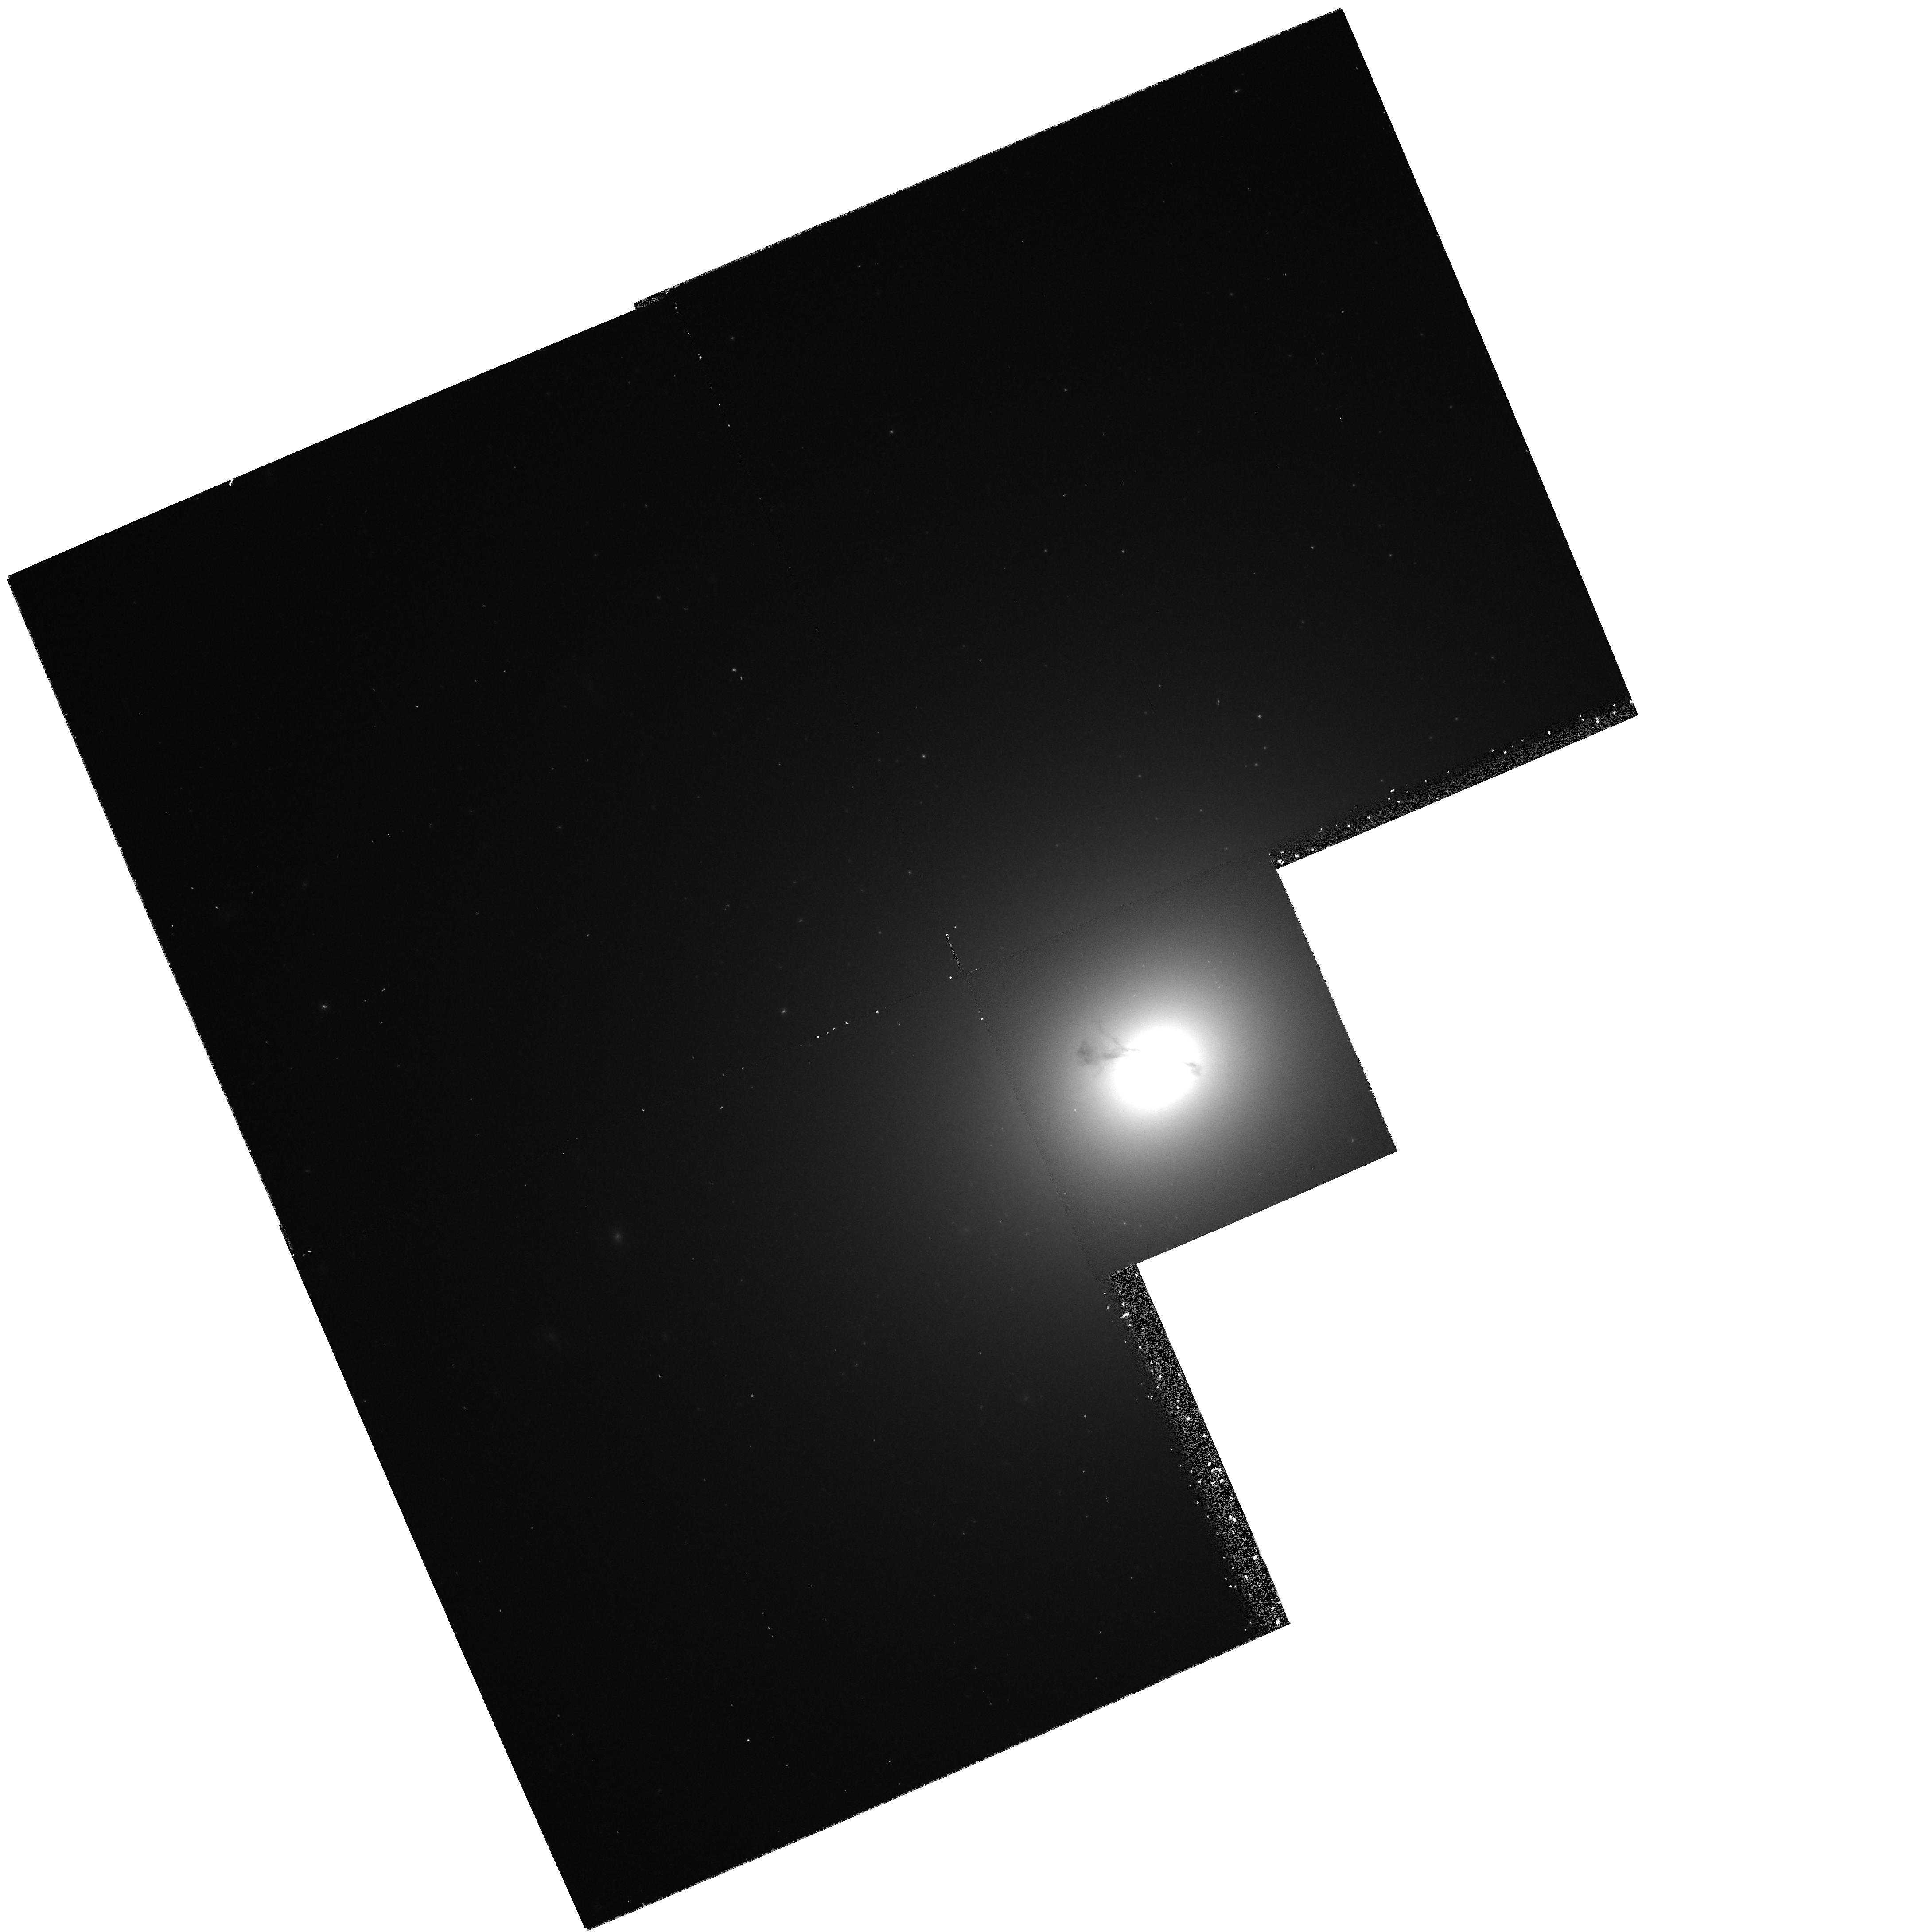
Target: NGC4374. Instrument: WFPC2/PC. Filter: F547M. Exposure: 20 min. Observation ID: hst_6094_01_wfpc2_pc_f547m_u34k01

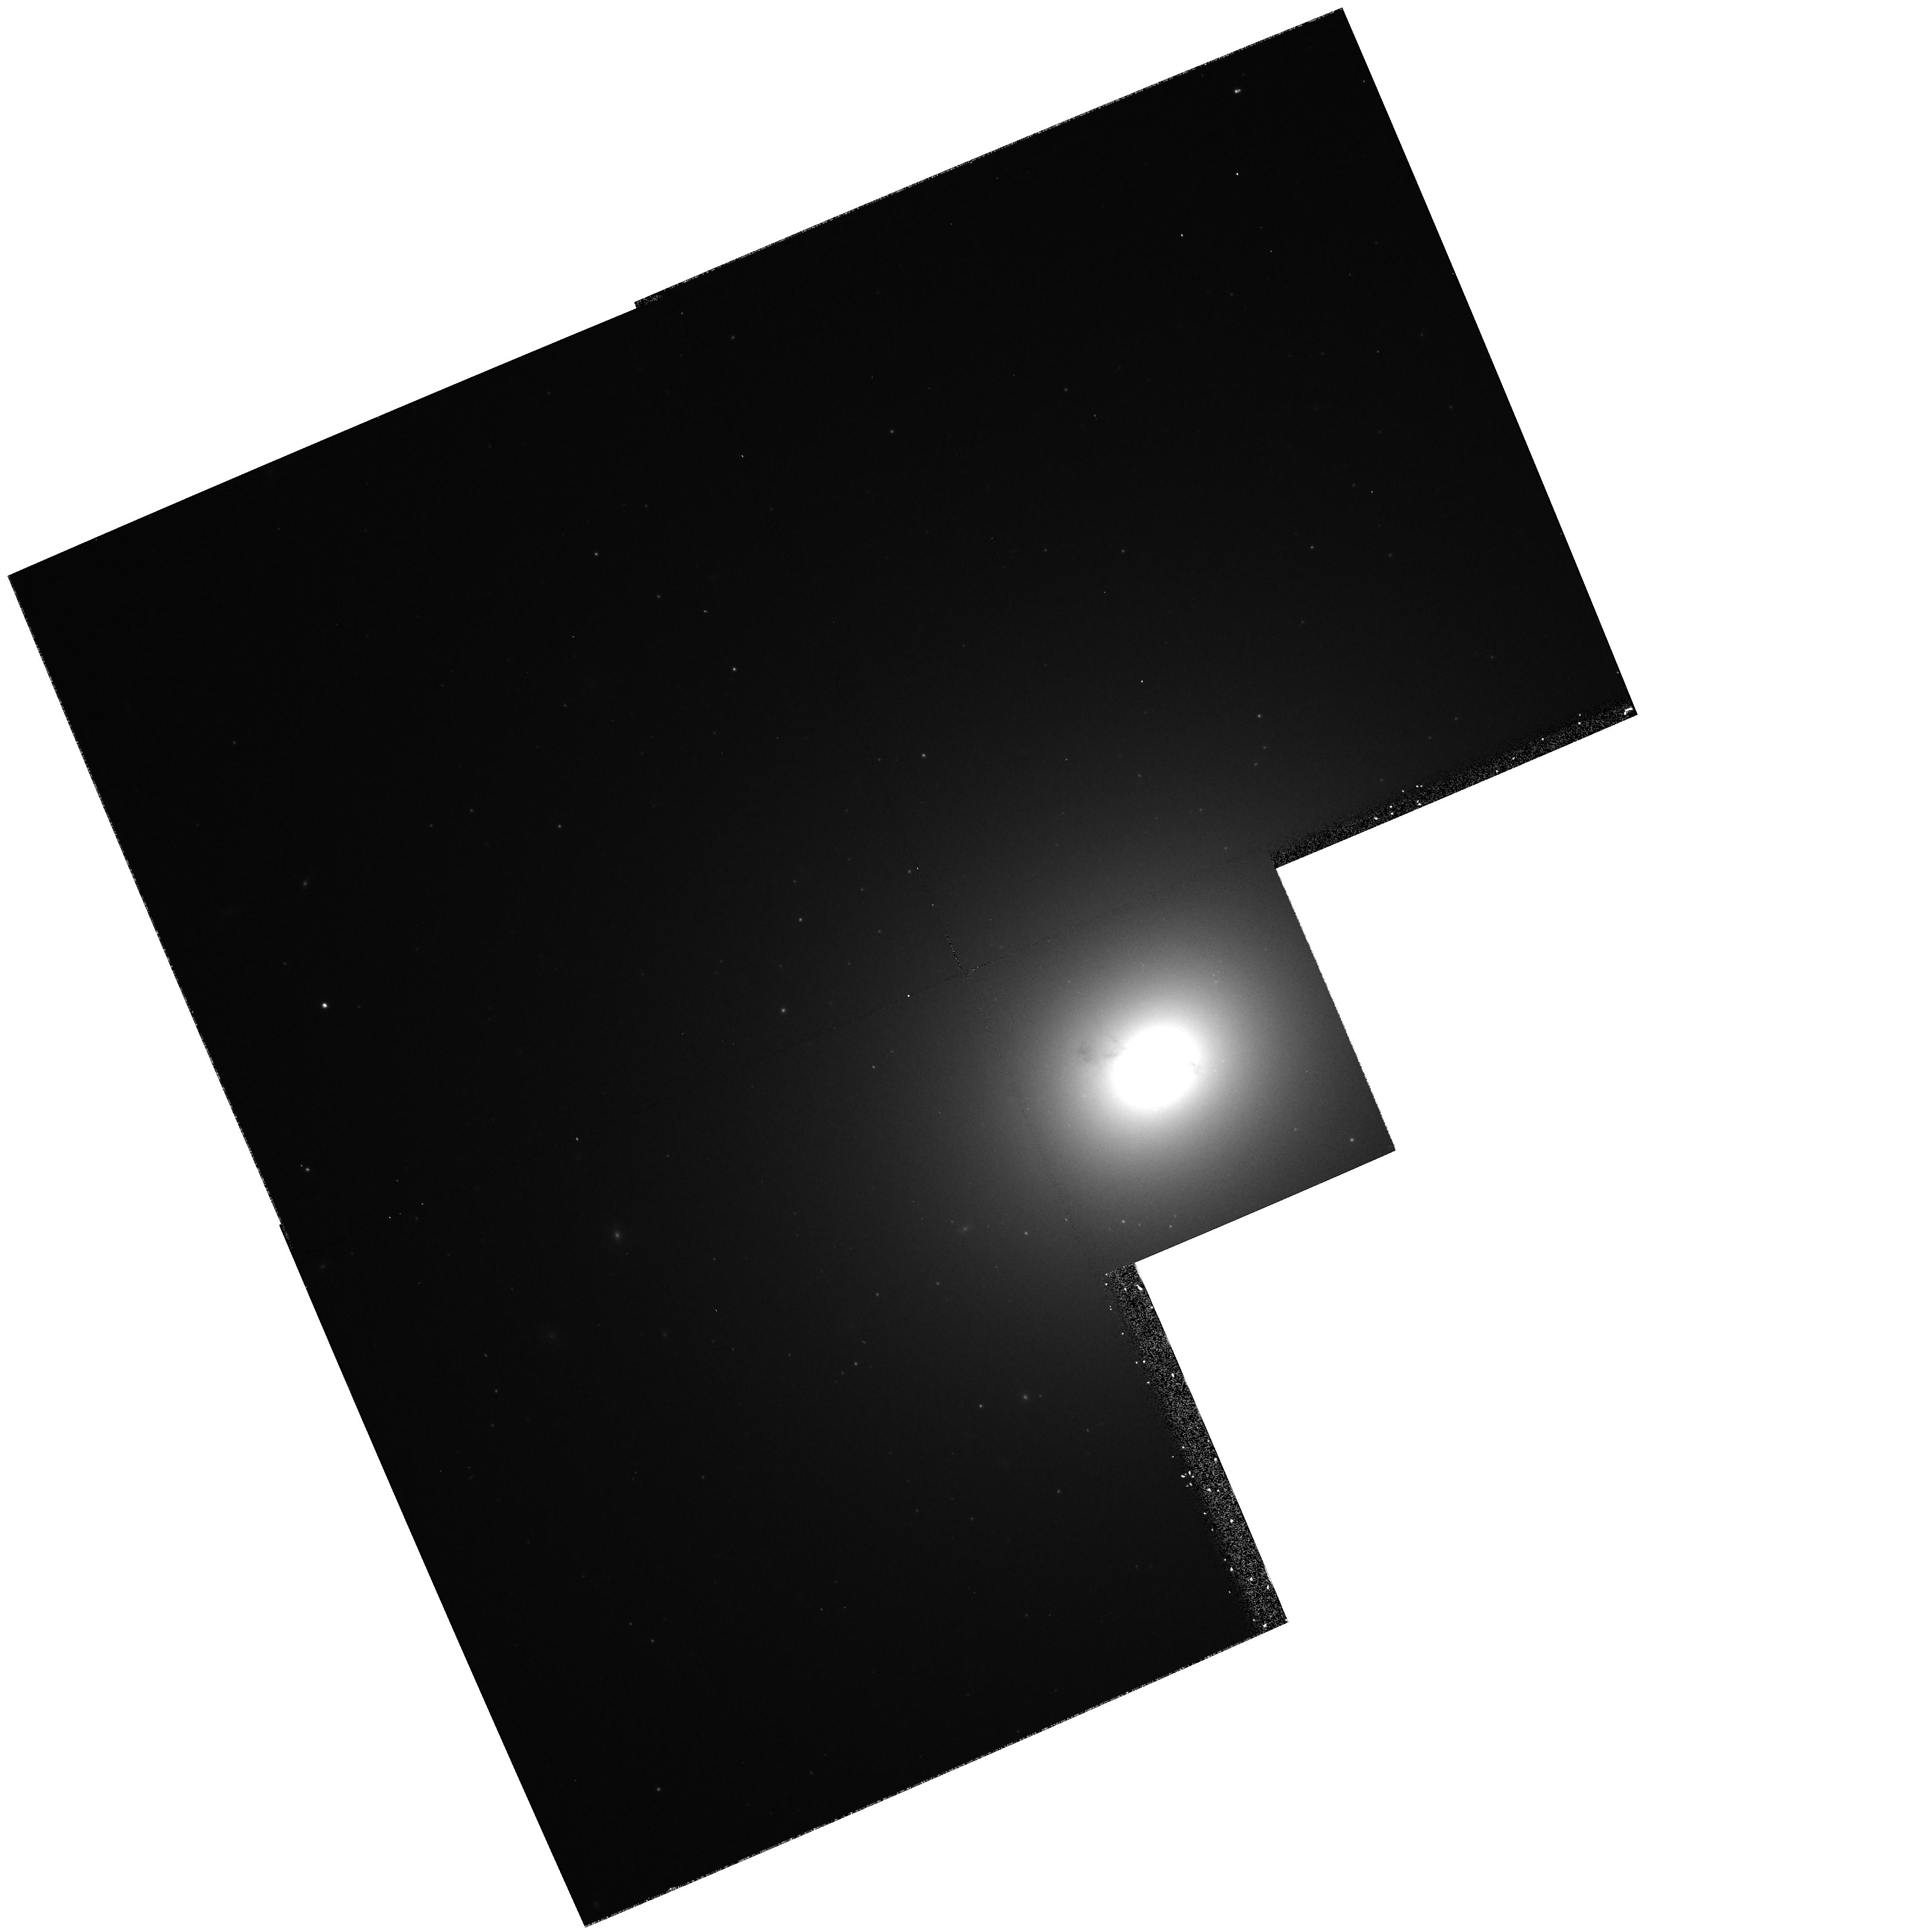
Target: NGC4374. Instrument: WFPC2/PC. Filter: F814W. Exposure: 9 min. Observation ID: hst_6094_01_wfpc2_pc_f814w_u34k01

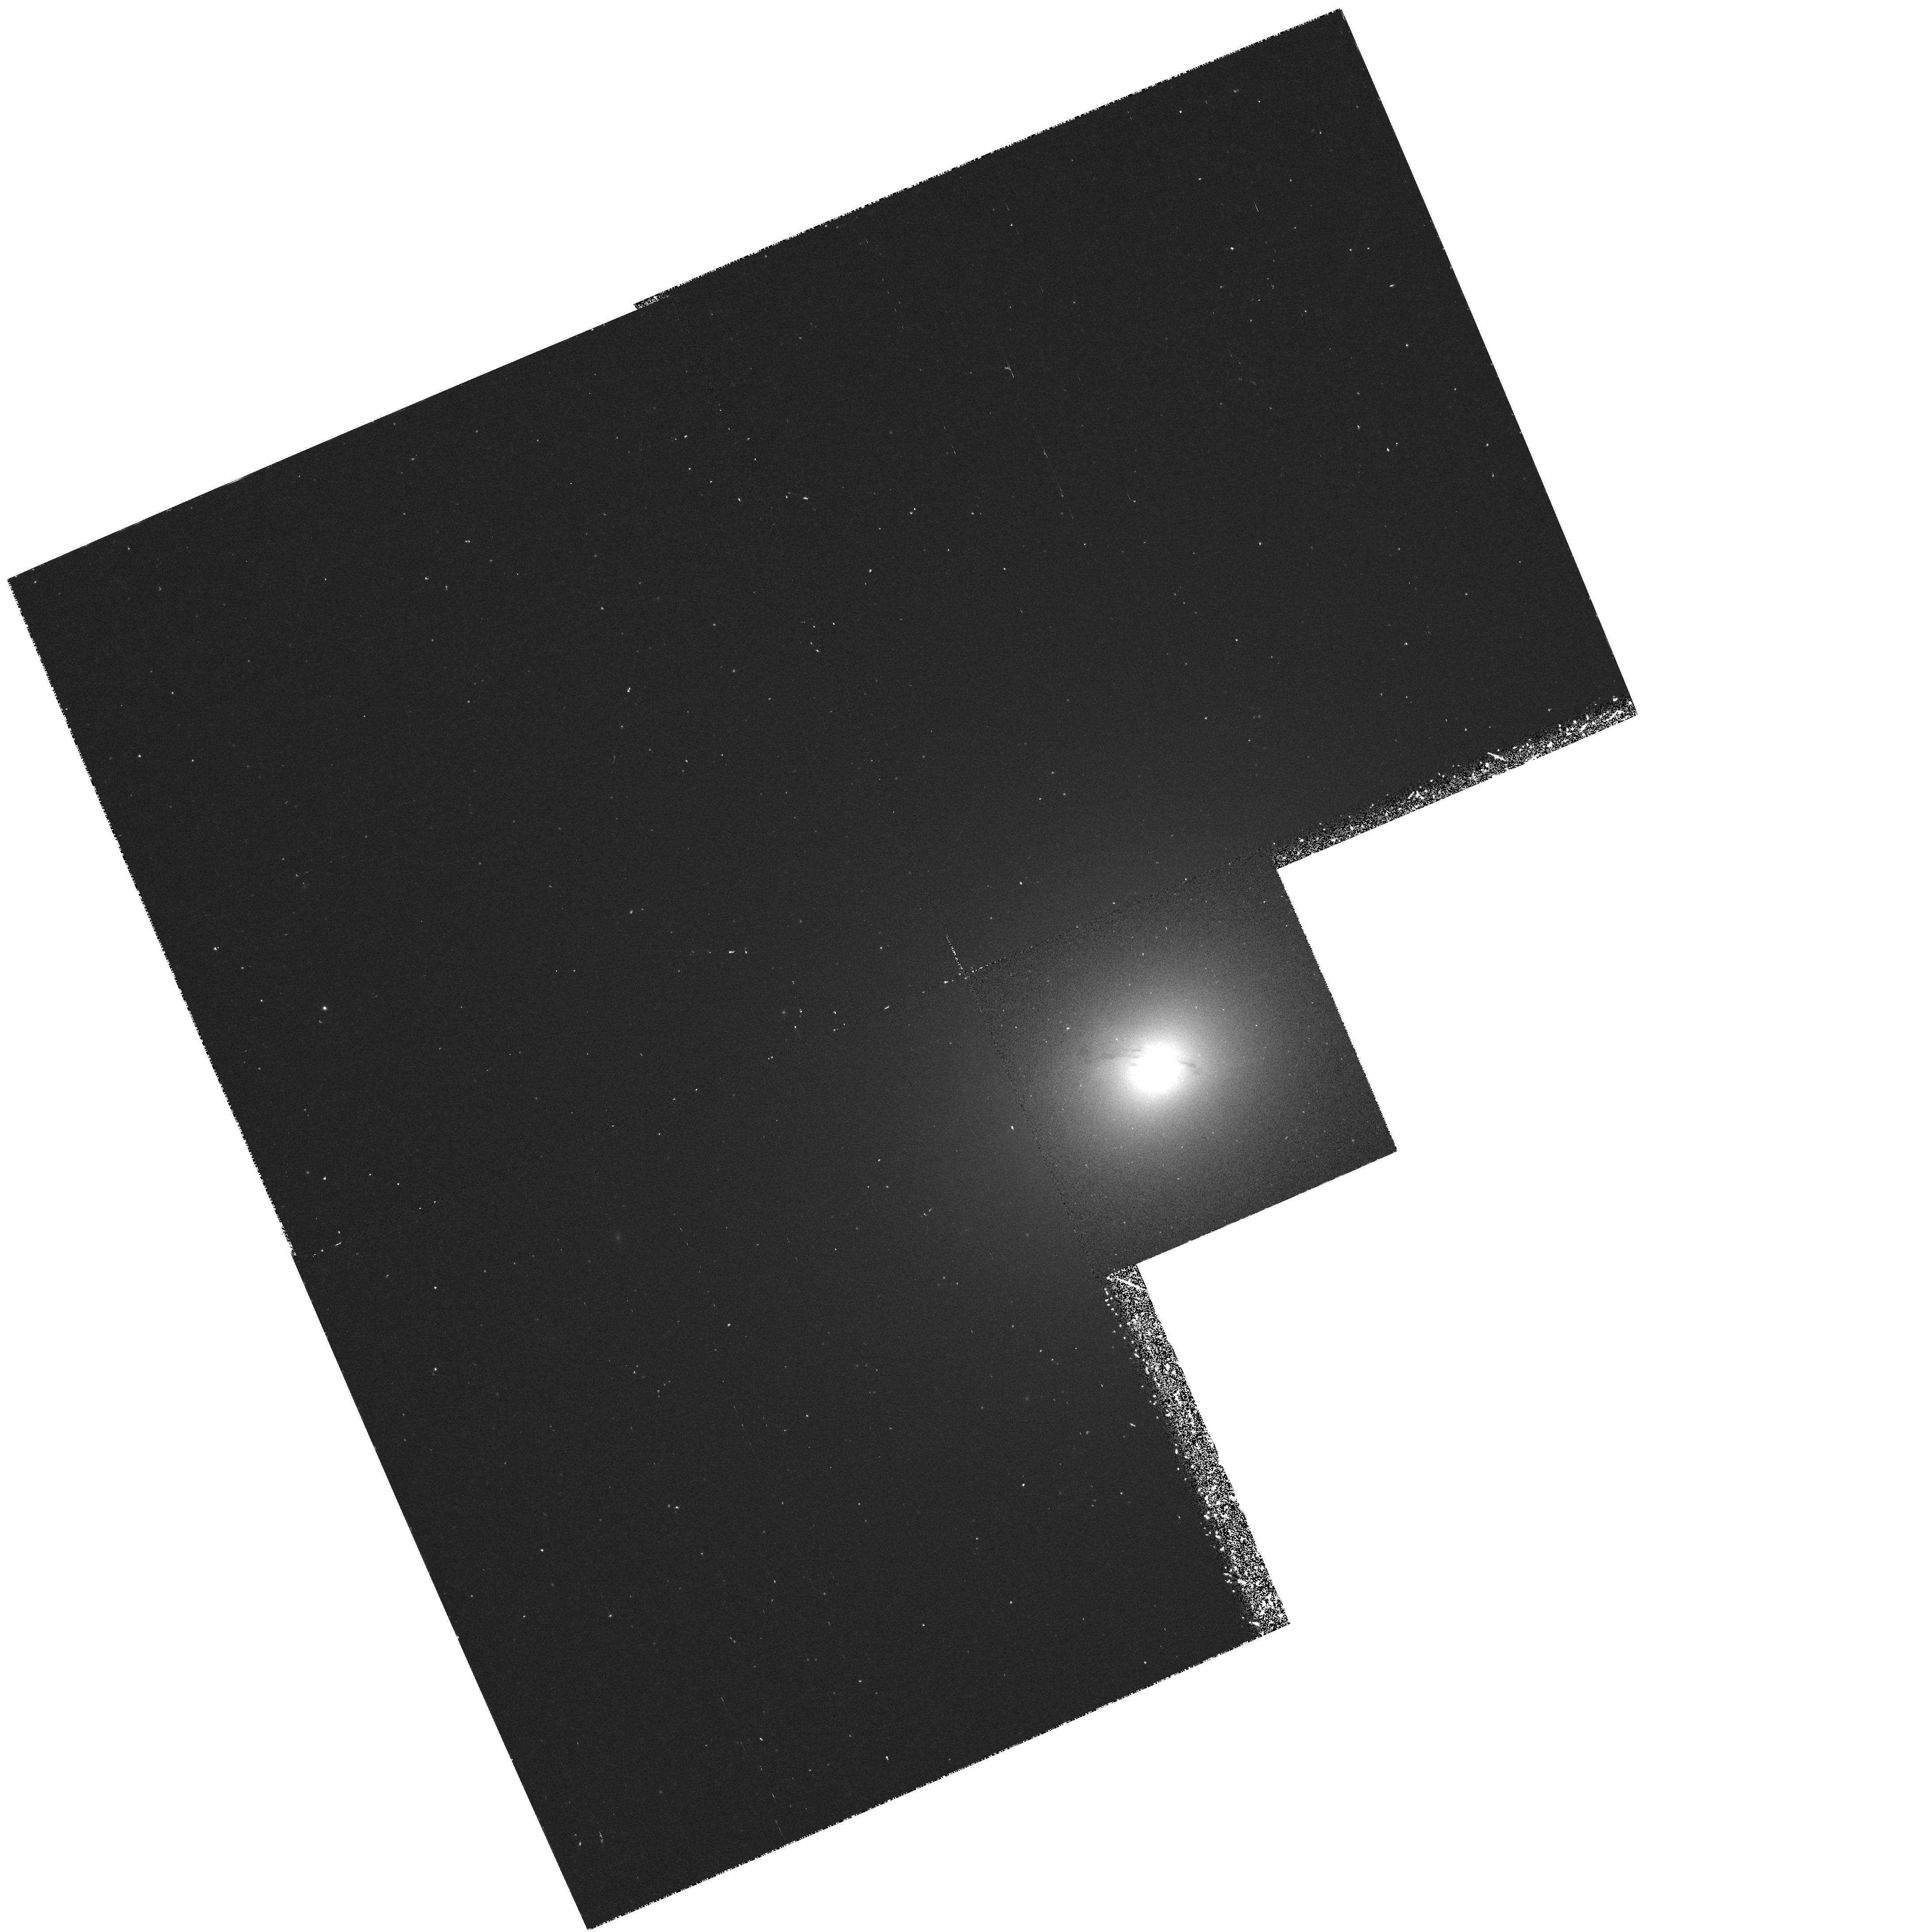
Target: NGC4374. Instrument: WFPC2/PC. Filter: F658N. Exposure: 43 min. Observation ID: hst_6094_01_wfpc2_pc_f658n_u34k01

KINEMATICS OF NUCLEAR GAS DISKS IN NEARBY RADIO GALAXIES (PI: Bower, Gary A.)

Detection of supermassive black holes (BHs) in active galactic nuclei (AGNs) is one of the grand challenges that HST was designed to meet. NGC 4374 = M84 = 3C272.1, as one of the three nearest radio galaxies, is an ideal object for a BH search. Ground-based imaging and spectroscopy have revealed a nuclear disk of ionized gas whose rotation axis is well- aligned with the radio jet axis. The velocity gradient across the central part of the disk is unresolved from the ground (> 100 km s^-1 arcsec^- 1), suggesting the presence of > 2 * 10^8 M_odot within a radius of 75 pc. Combining ground-based data on the stellar dynamics with archival HST images also suggests a large mass-to-light ratio in the nucleus. In this proposal we request time to determine the kinematics of the nuclear disk in NGC 4374 within the central 0 sec point 5 in order to determine if a BH is present. Measurements such as these require only a modest investment of HST time and (when combined with more painstaking observations of the stellar dynamics in a few key AGNs) may ultimately allow us to use HST to measure the BH mass function in radio-loud and radio-quiet AGNs in the local universe. Knowing the BH distribution among these populations of AGNs may constrain models for the generation of energy in these enigmatic objects.